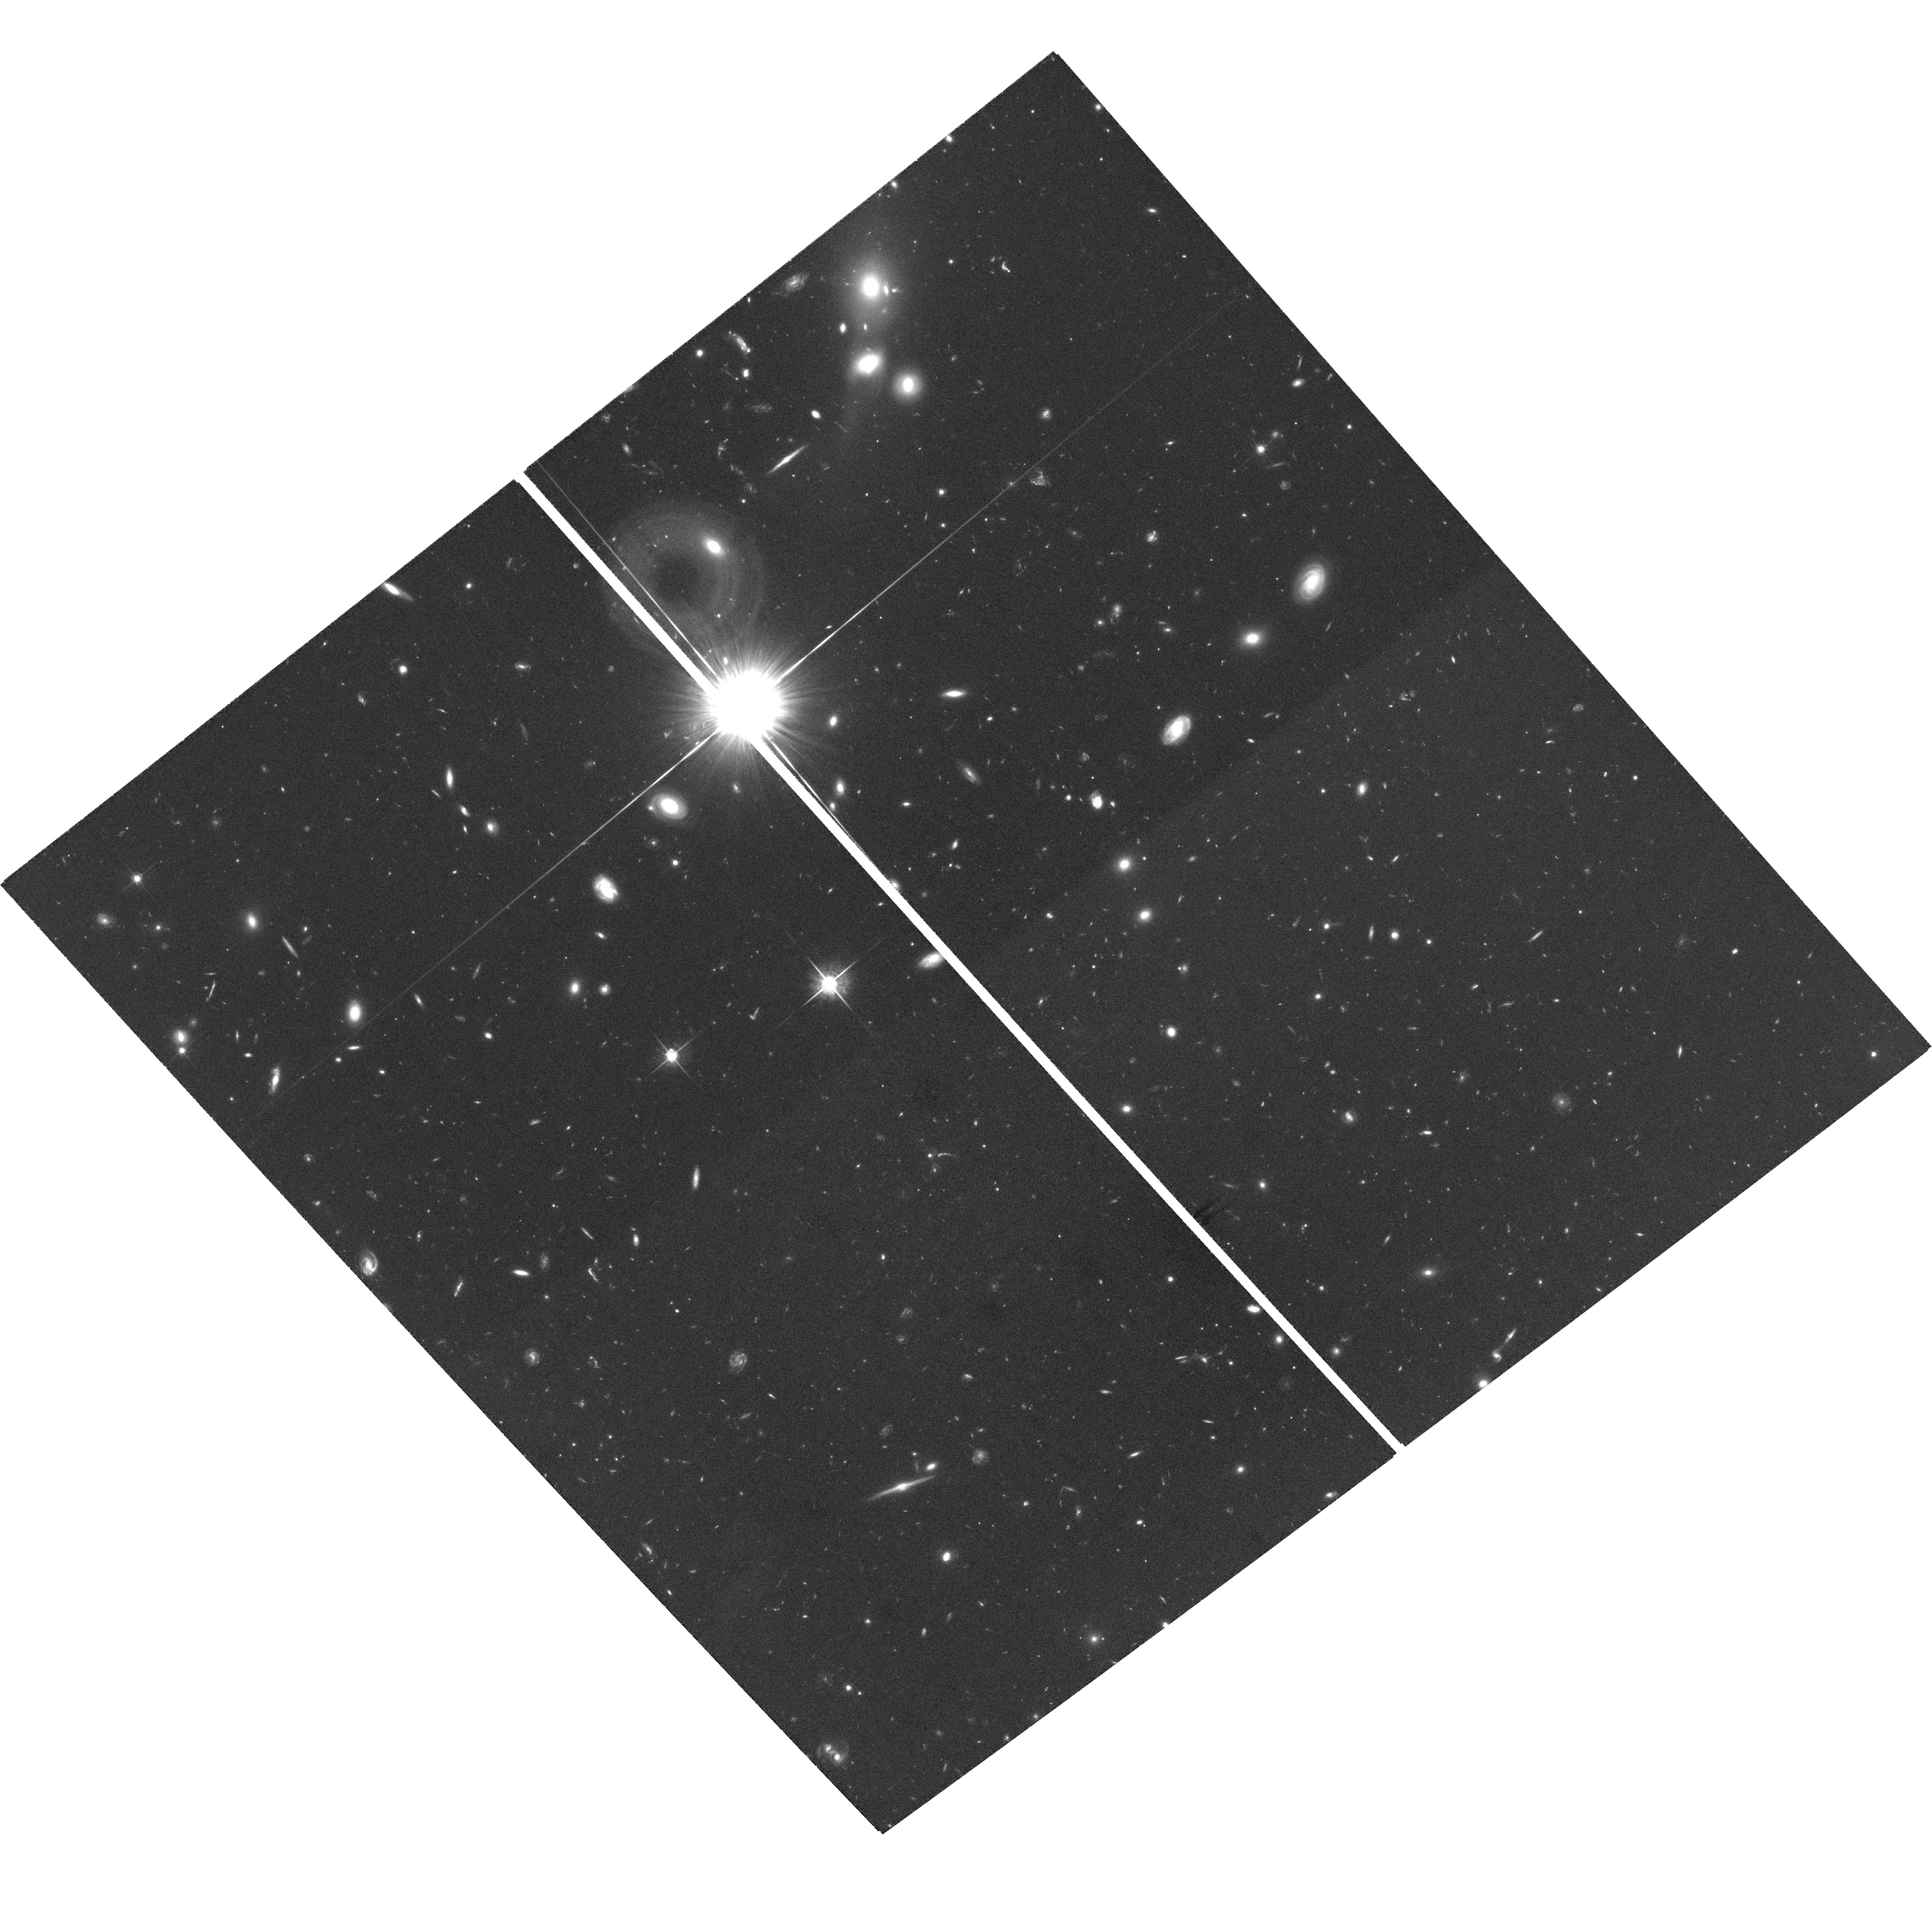
Target: PSS1159+1337
Instrument: ACS/WFC
Filter: F775W
Exposure: 2.6 h
Observation ID: hst_10417_02_acs_wfc_f775w_j96x02

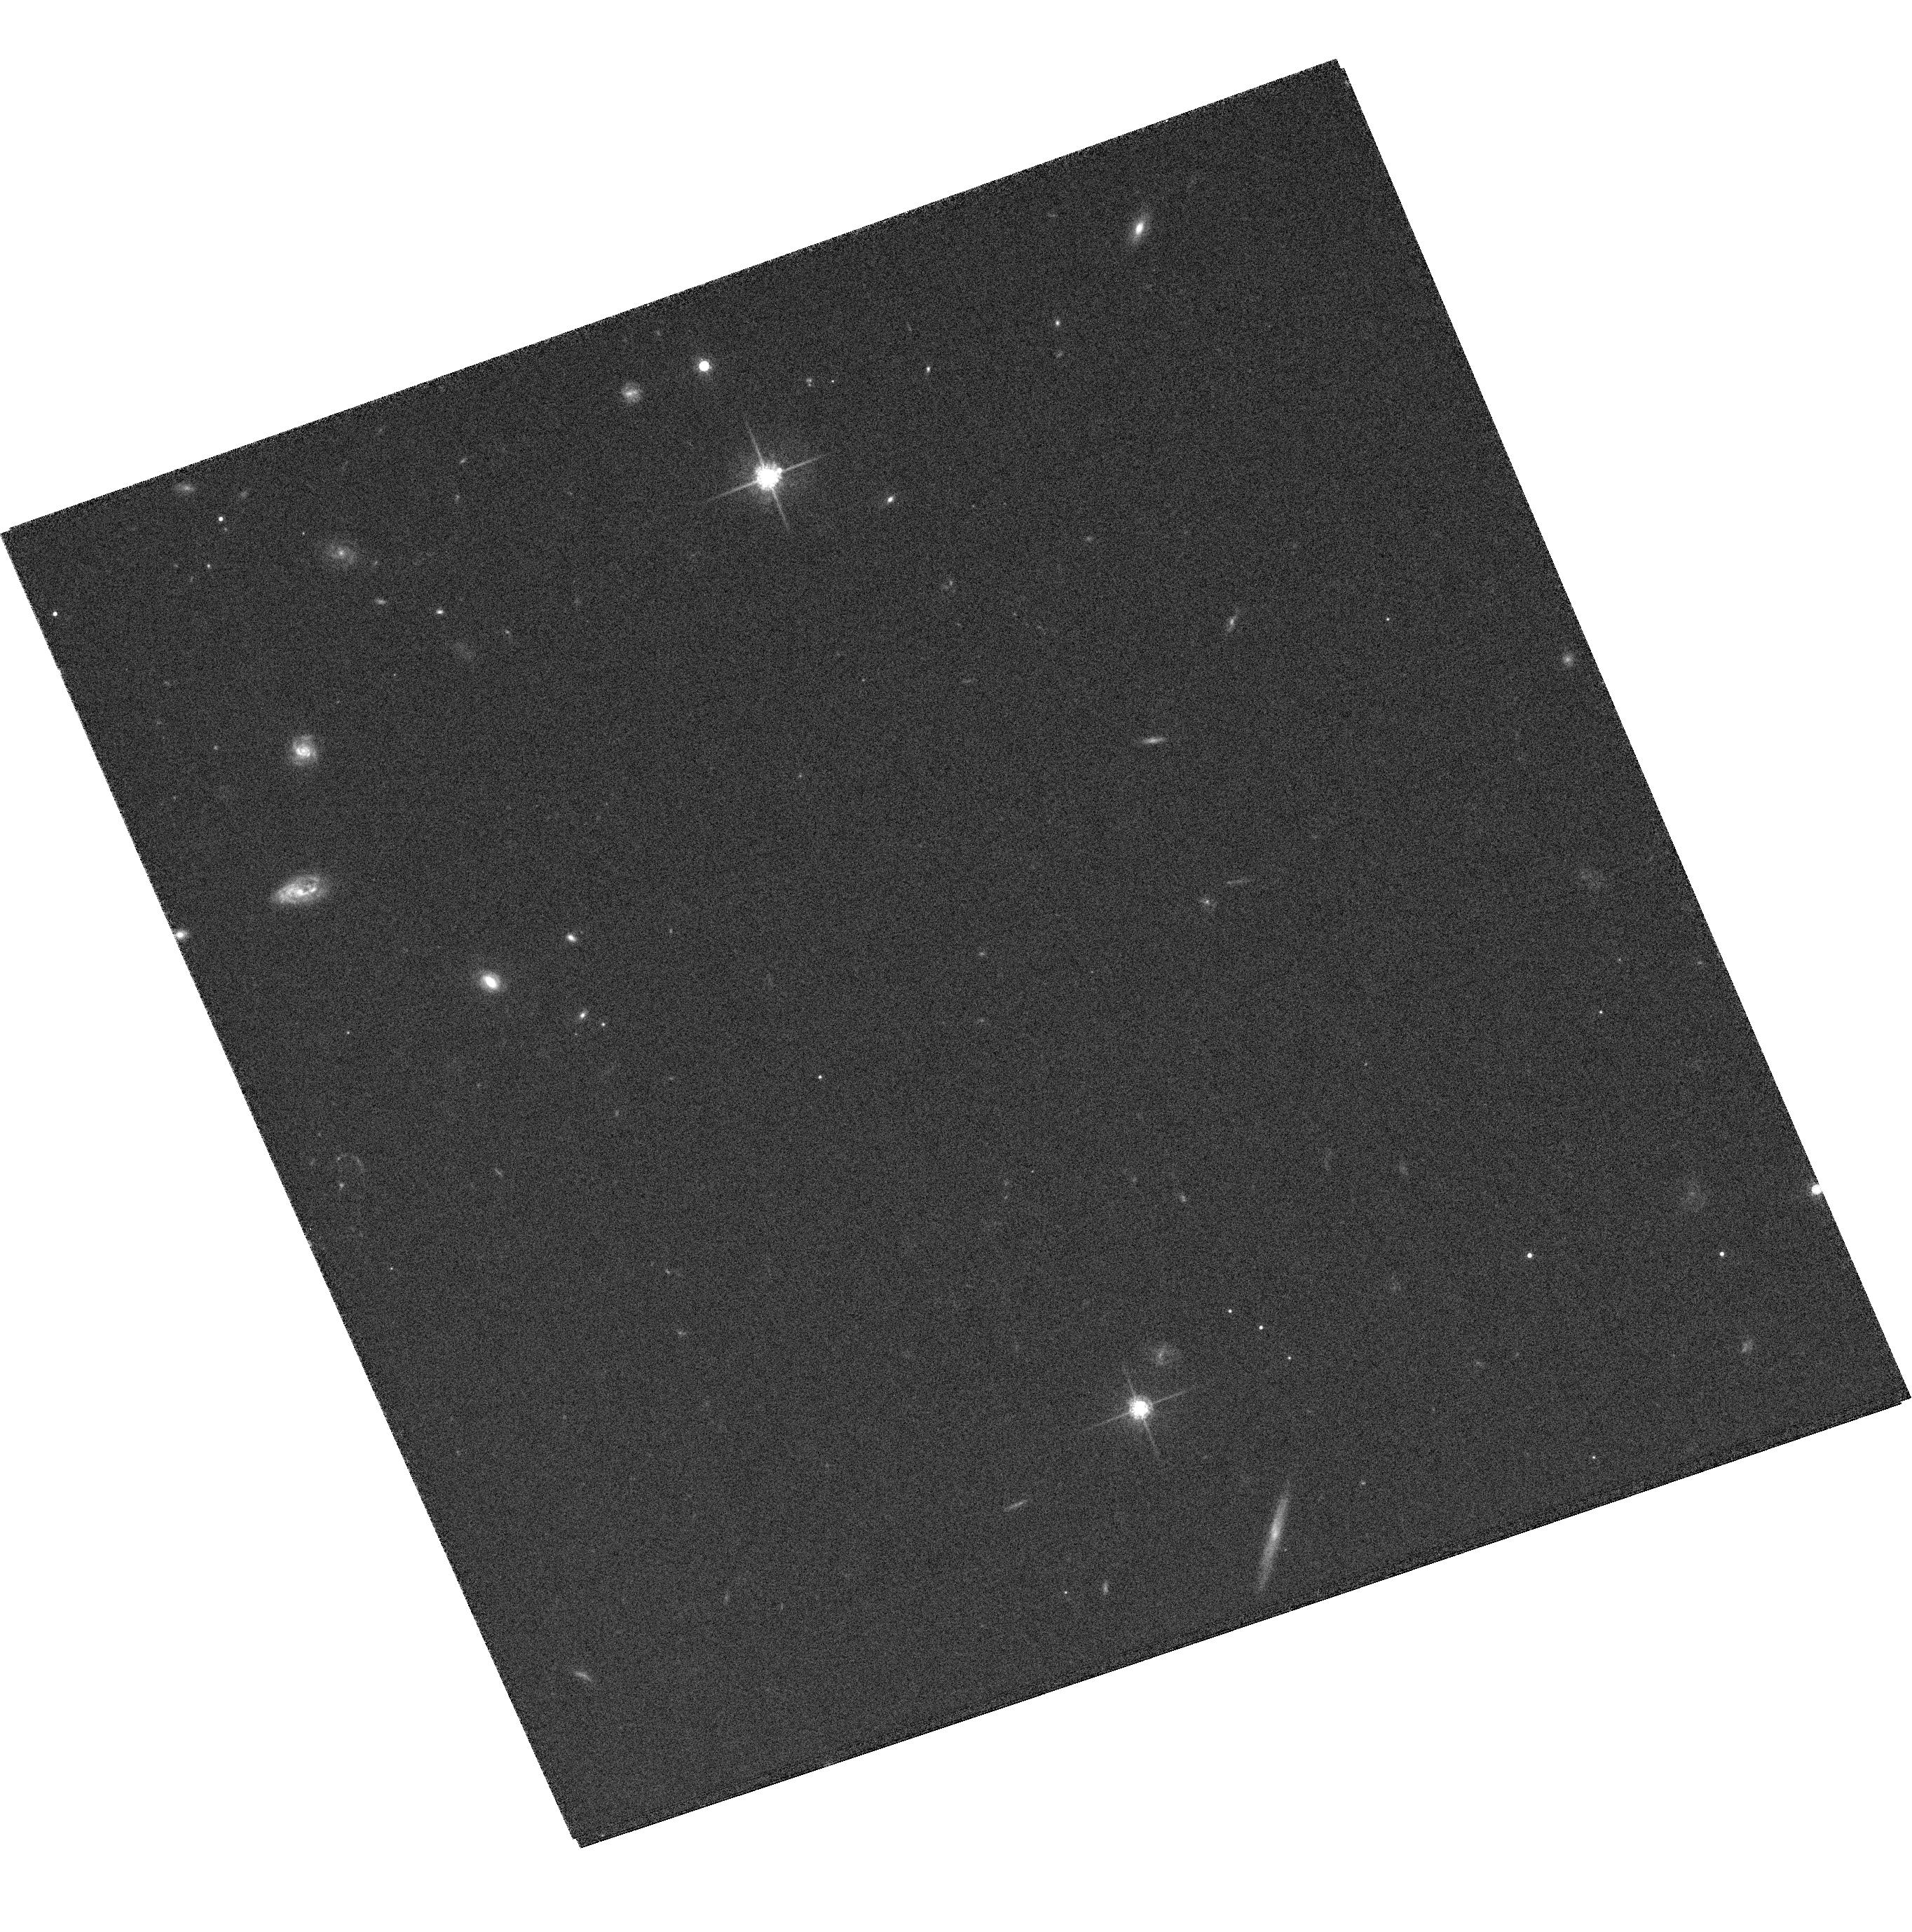
Target: SDSSJ1332+0009-CALIBRATION
Instrument: ACS/WFC
Filter: F775W
Exposure: 20 min
Observation ID: hst_10417_07_acs_wfc_f775w_j96x07

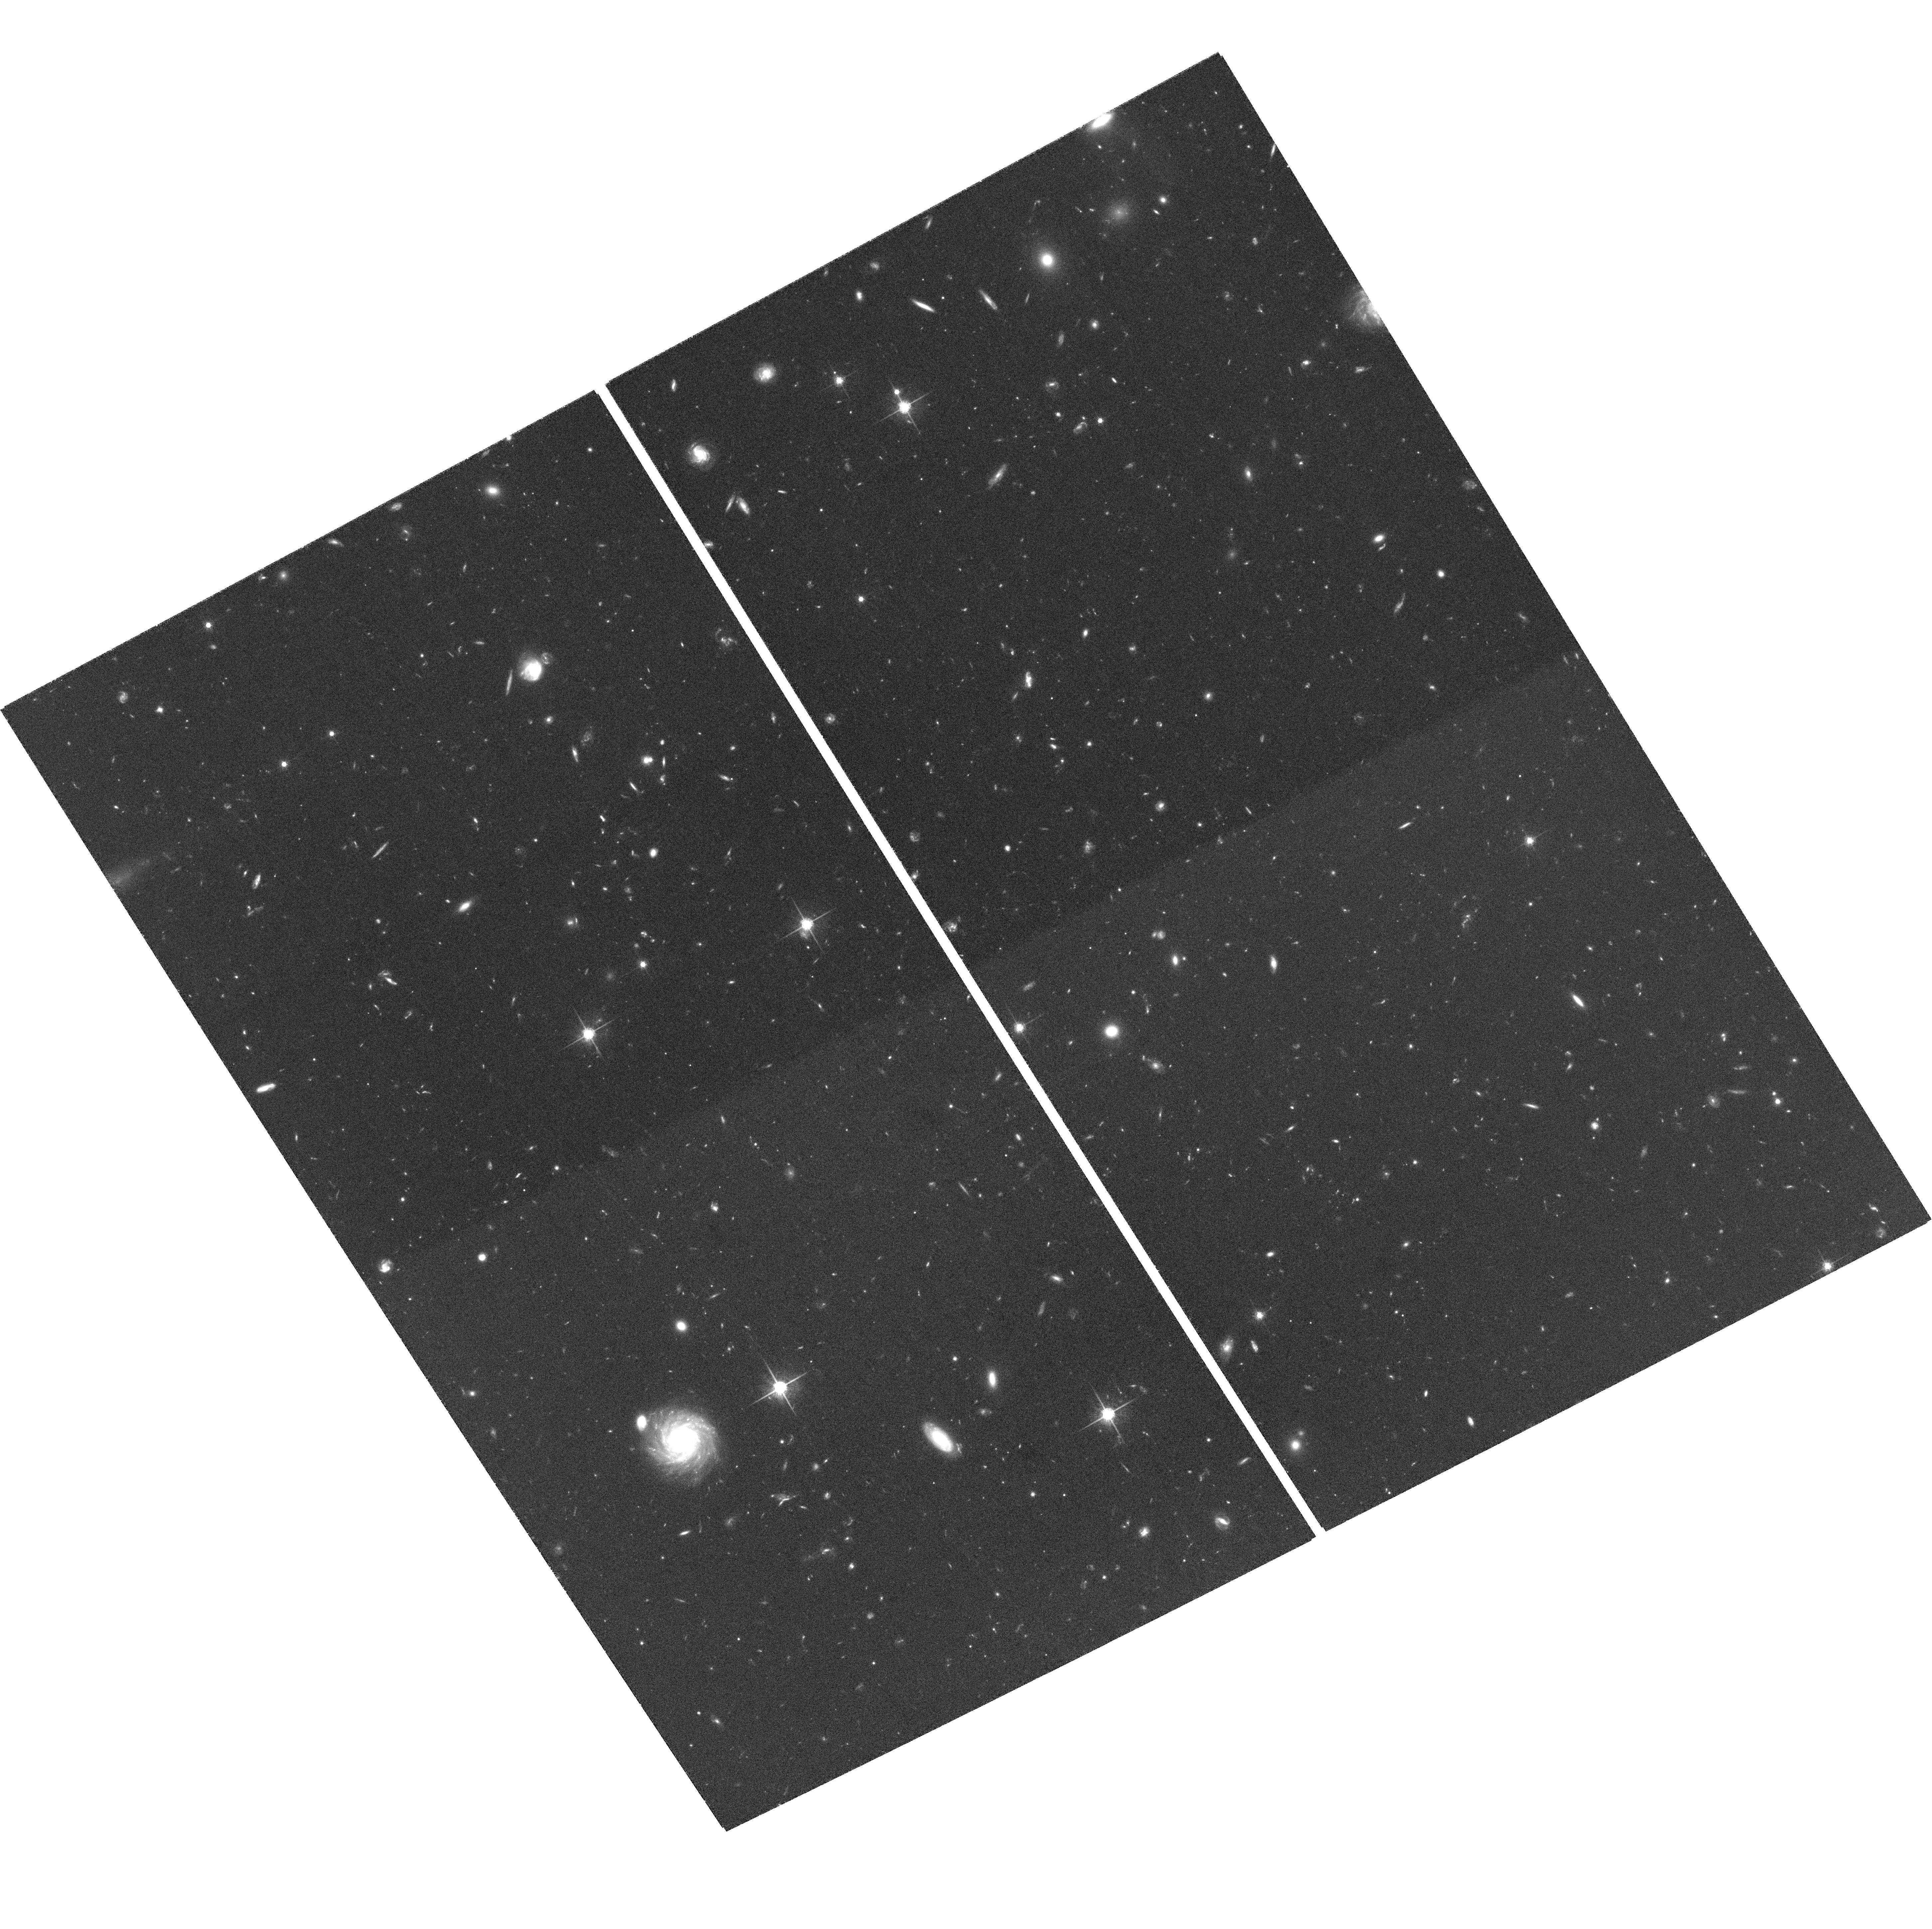
Target: BR1202-0725
Instrument: ACS/WFC
Filter: F775W
Exposure: 2.6 h
Observation ID: hst_10417_03_acs_wfc_f775w_j96x03

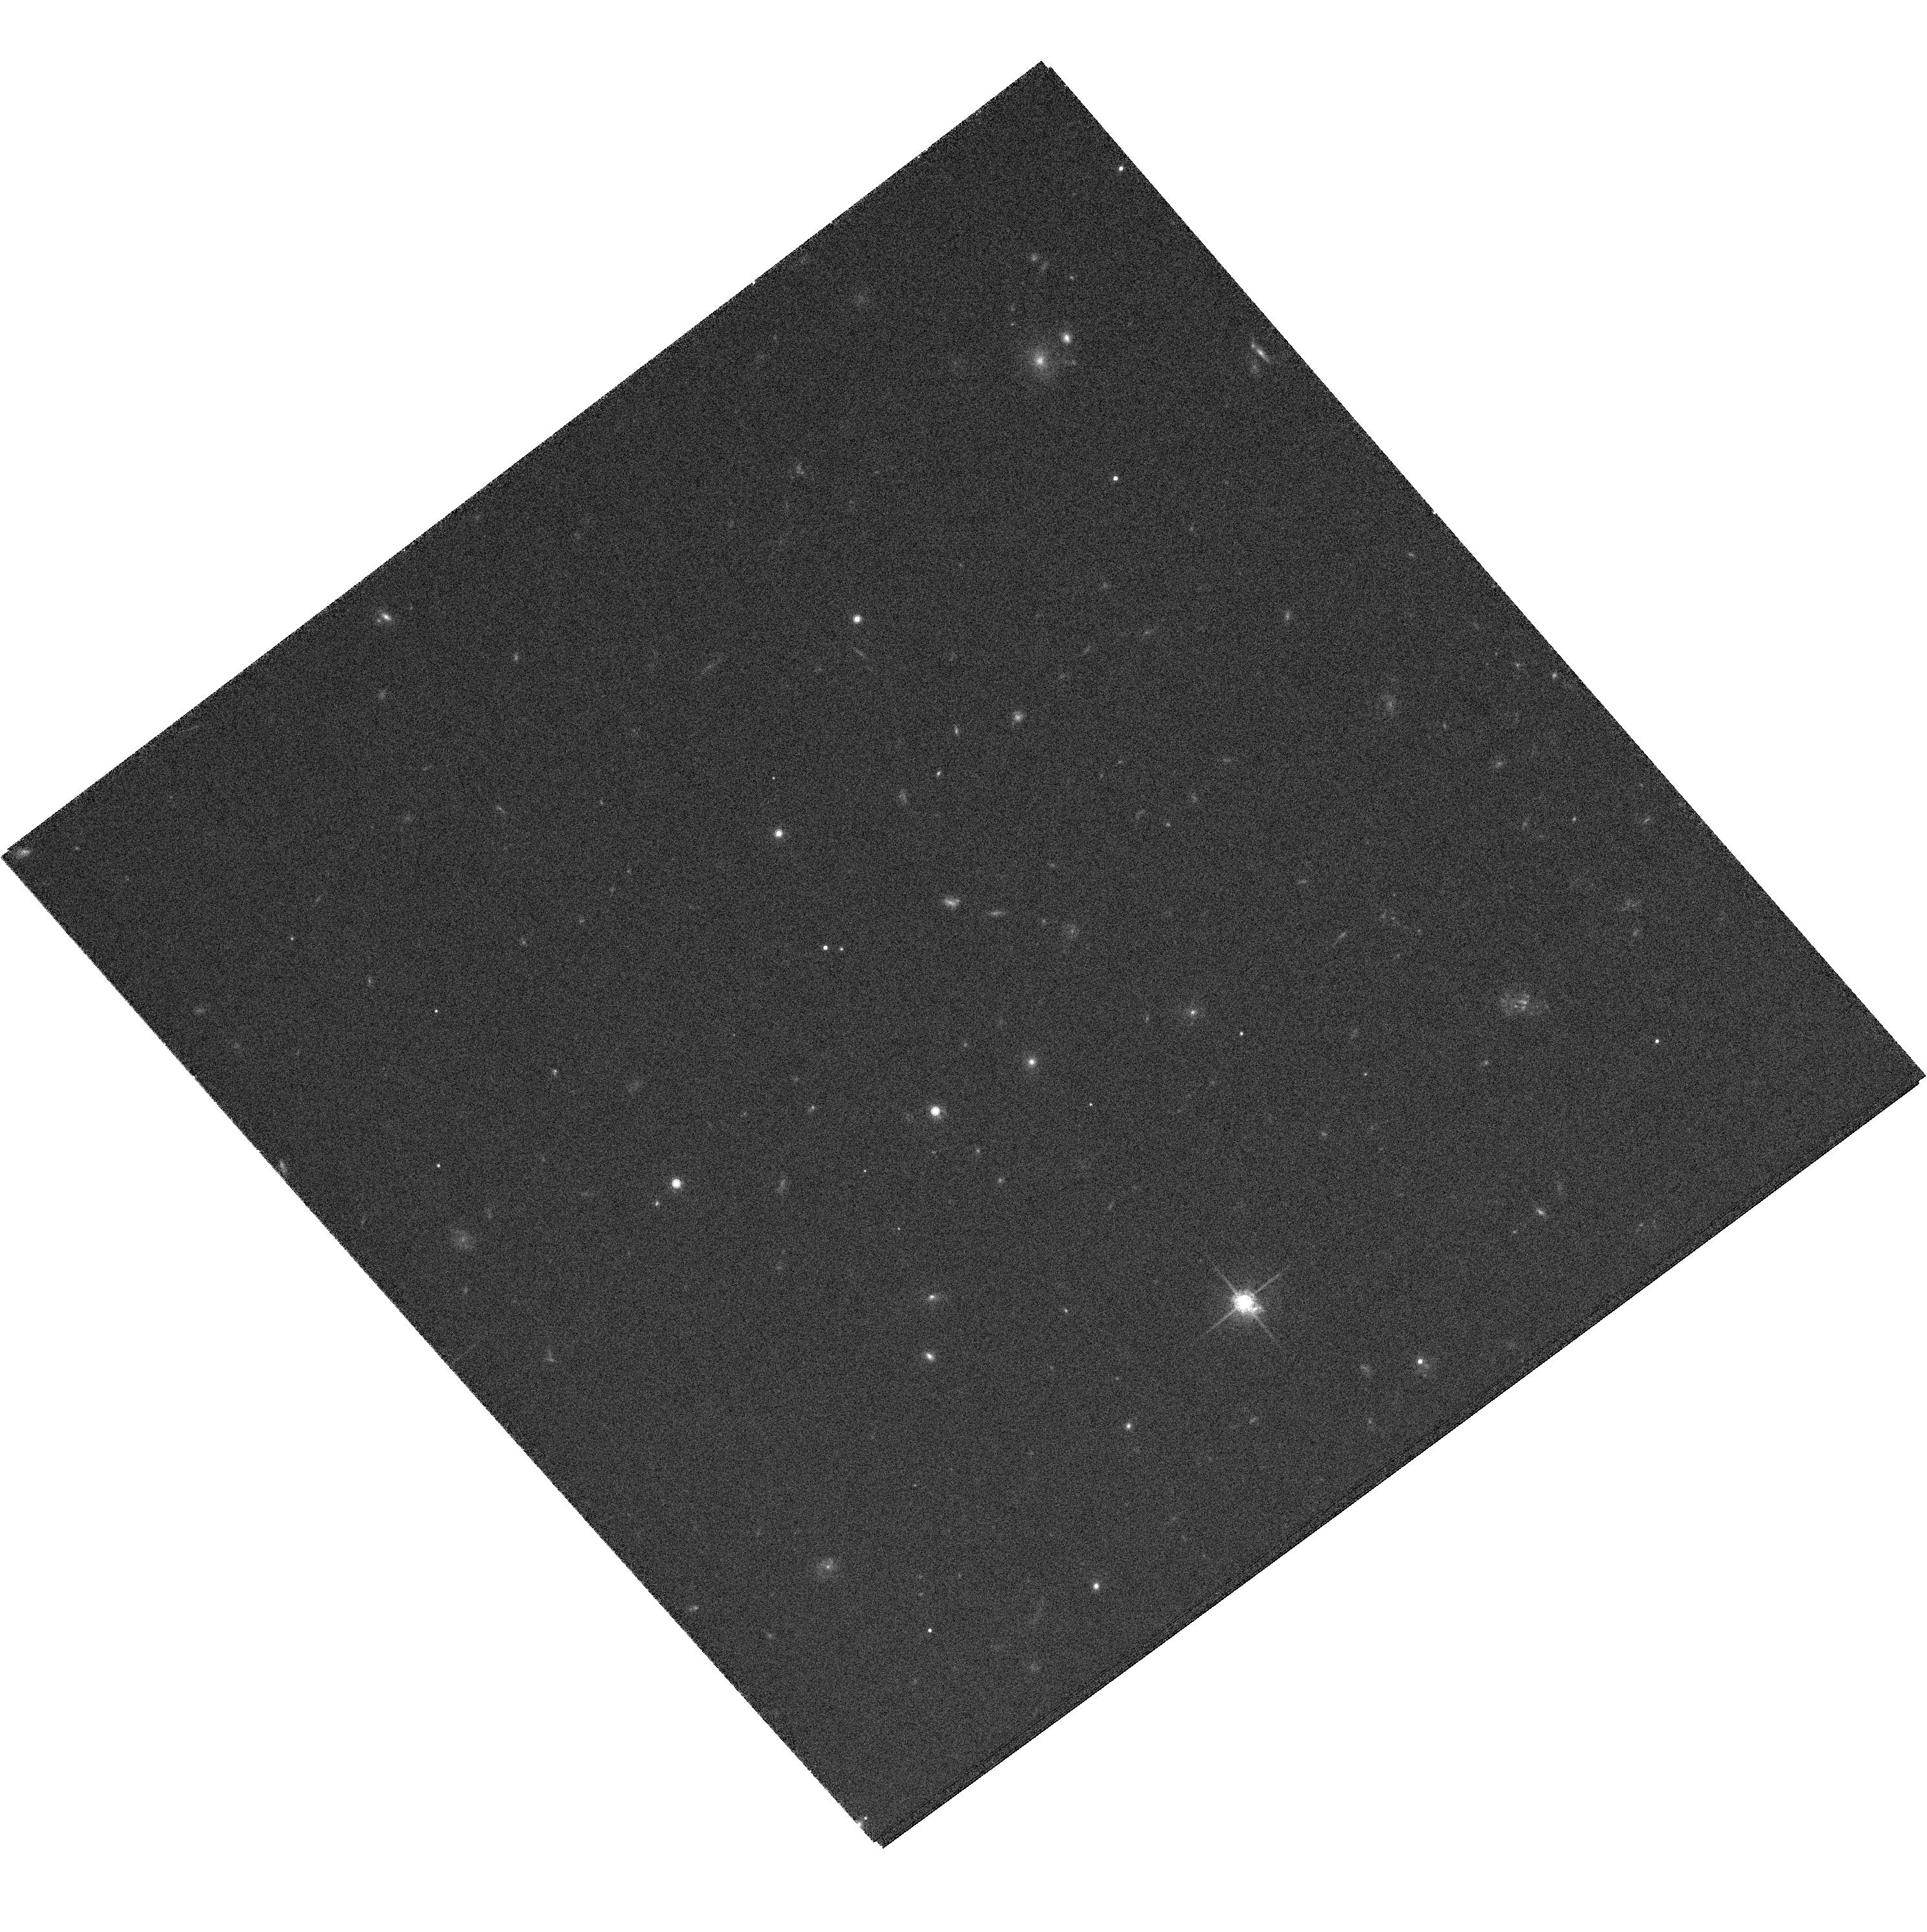
Target: SDSSJ1400-0031-CALIBRATION
Instrument: ACS/WFC
Filter: F775W
Exposure: 20 min
Observation ID: hst_10417_06_acs_wfc_f775w_j96x06

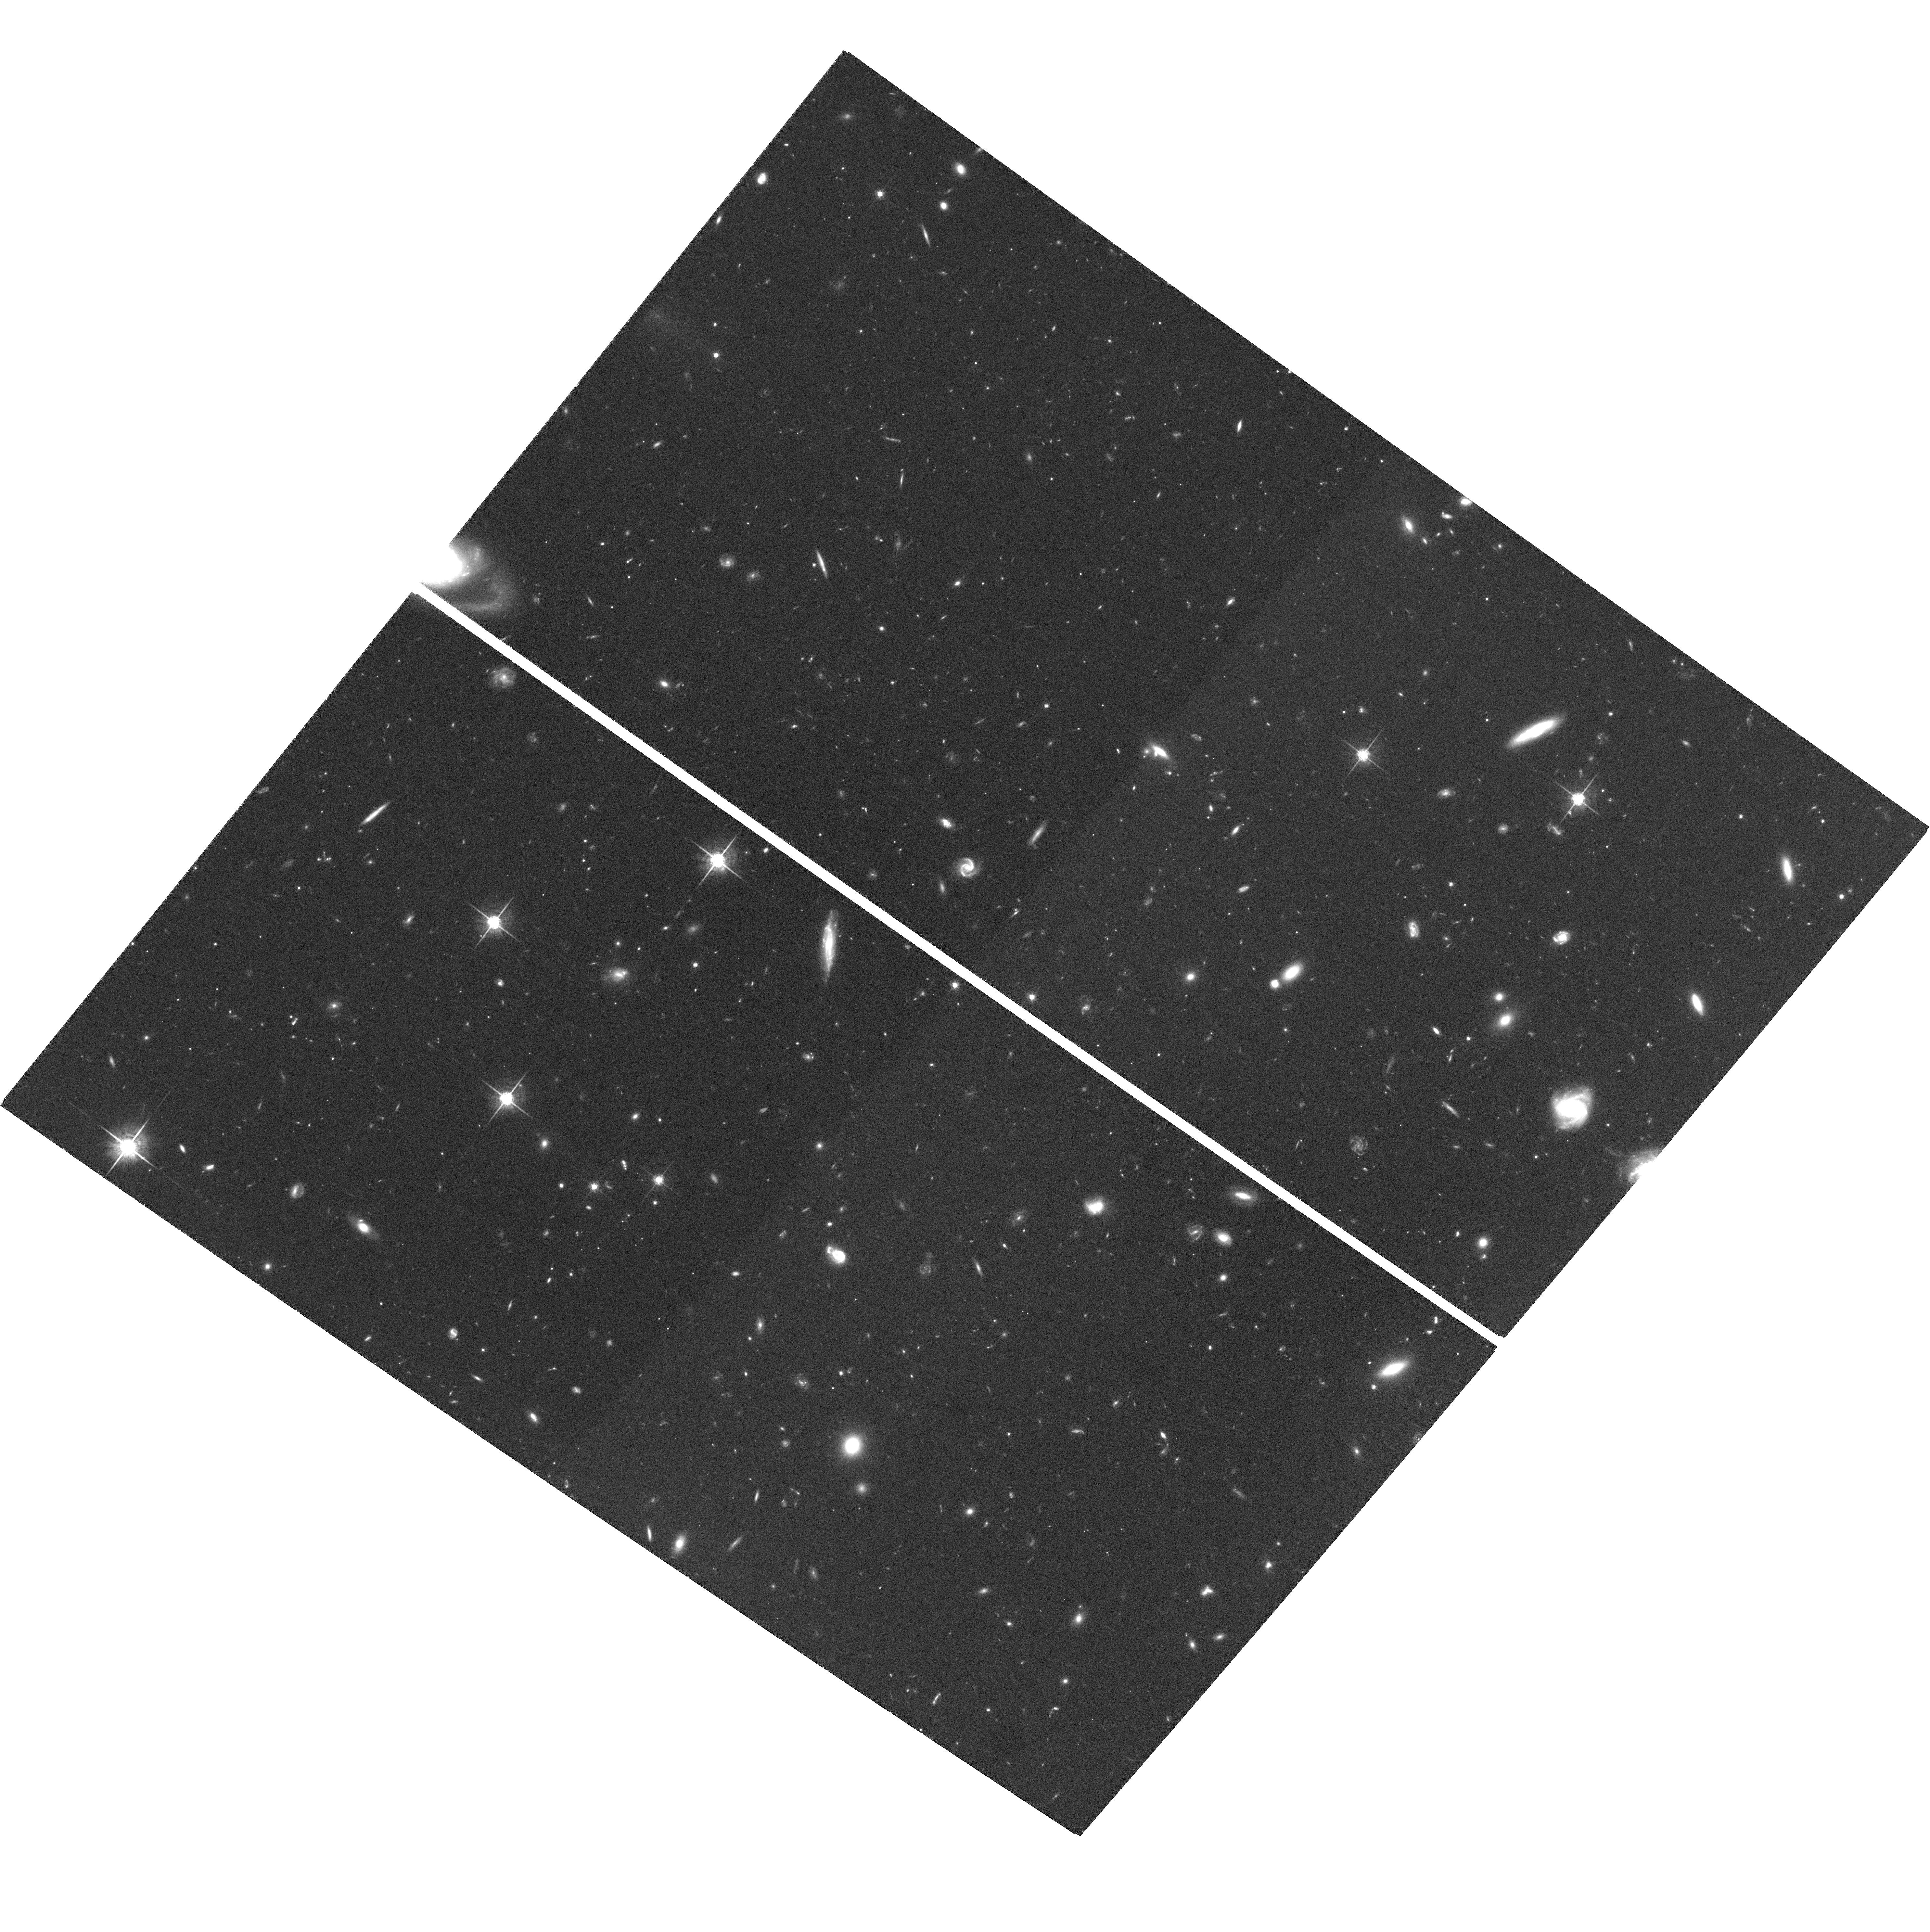
Target: SDSSJ1412-0101
Instrument: ACS/WFC
Filter: F775W
Exposure: 2.8 h
Observation ID: hst_10417_04_acs_wfc_f775w_j96x04

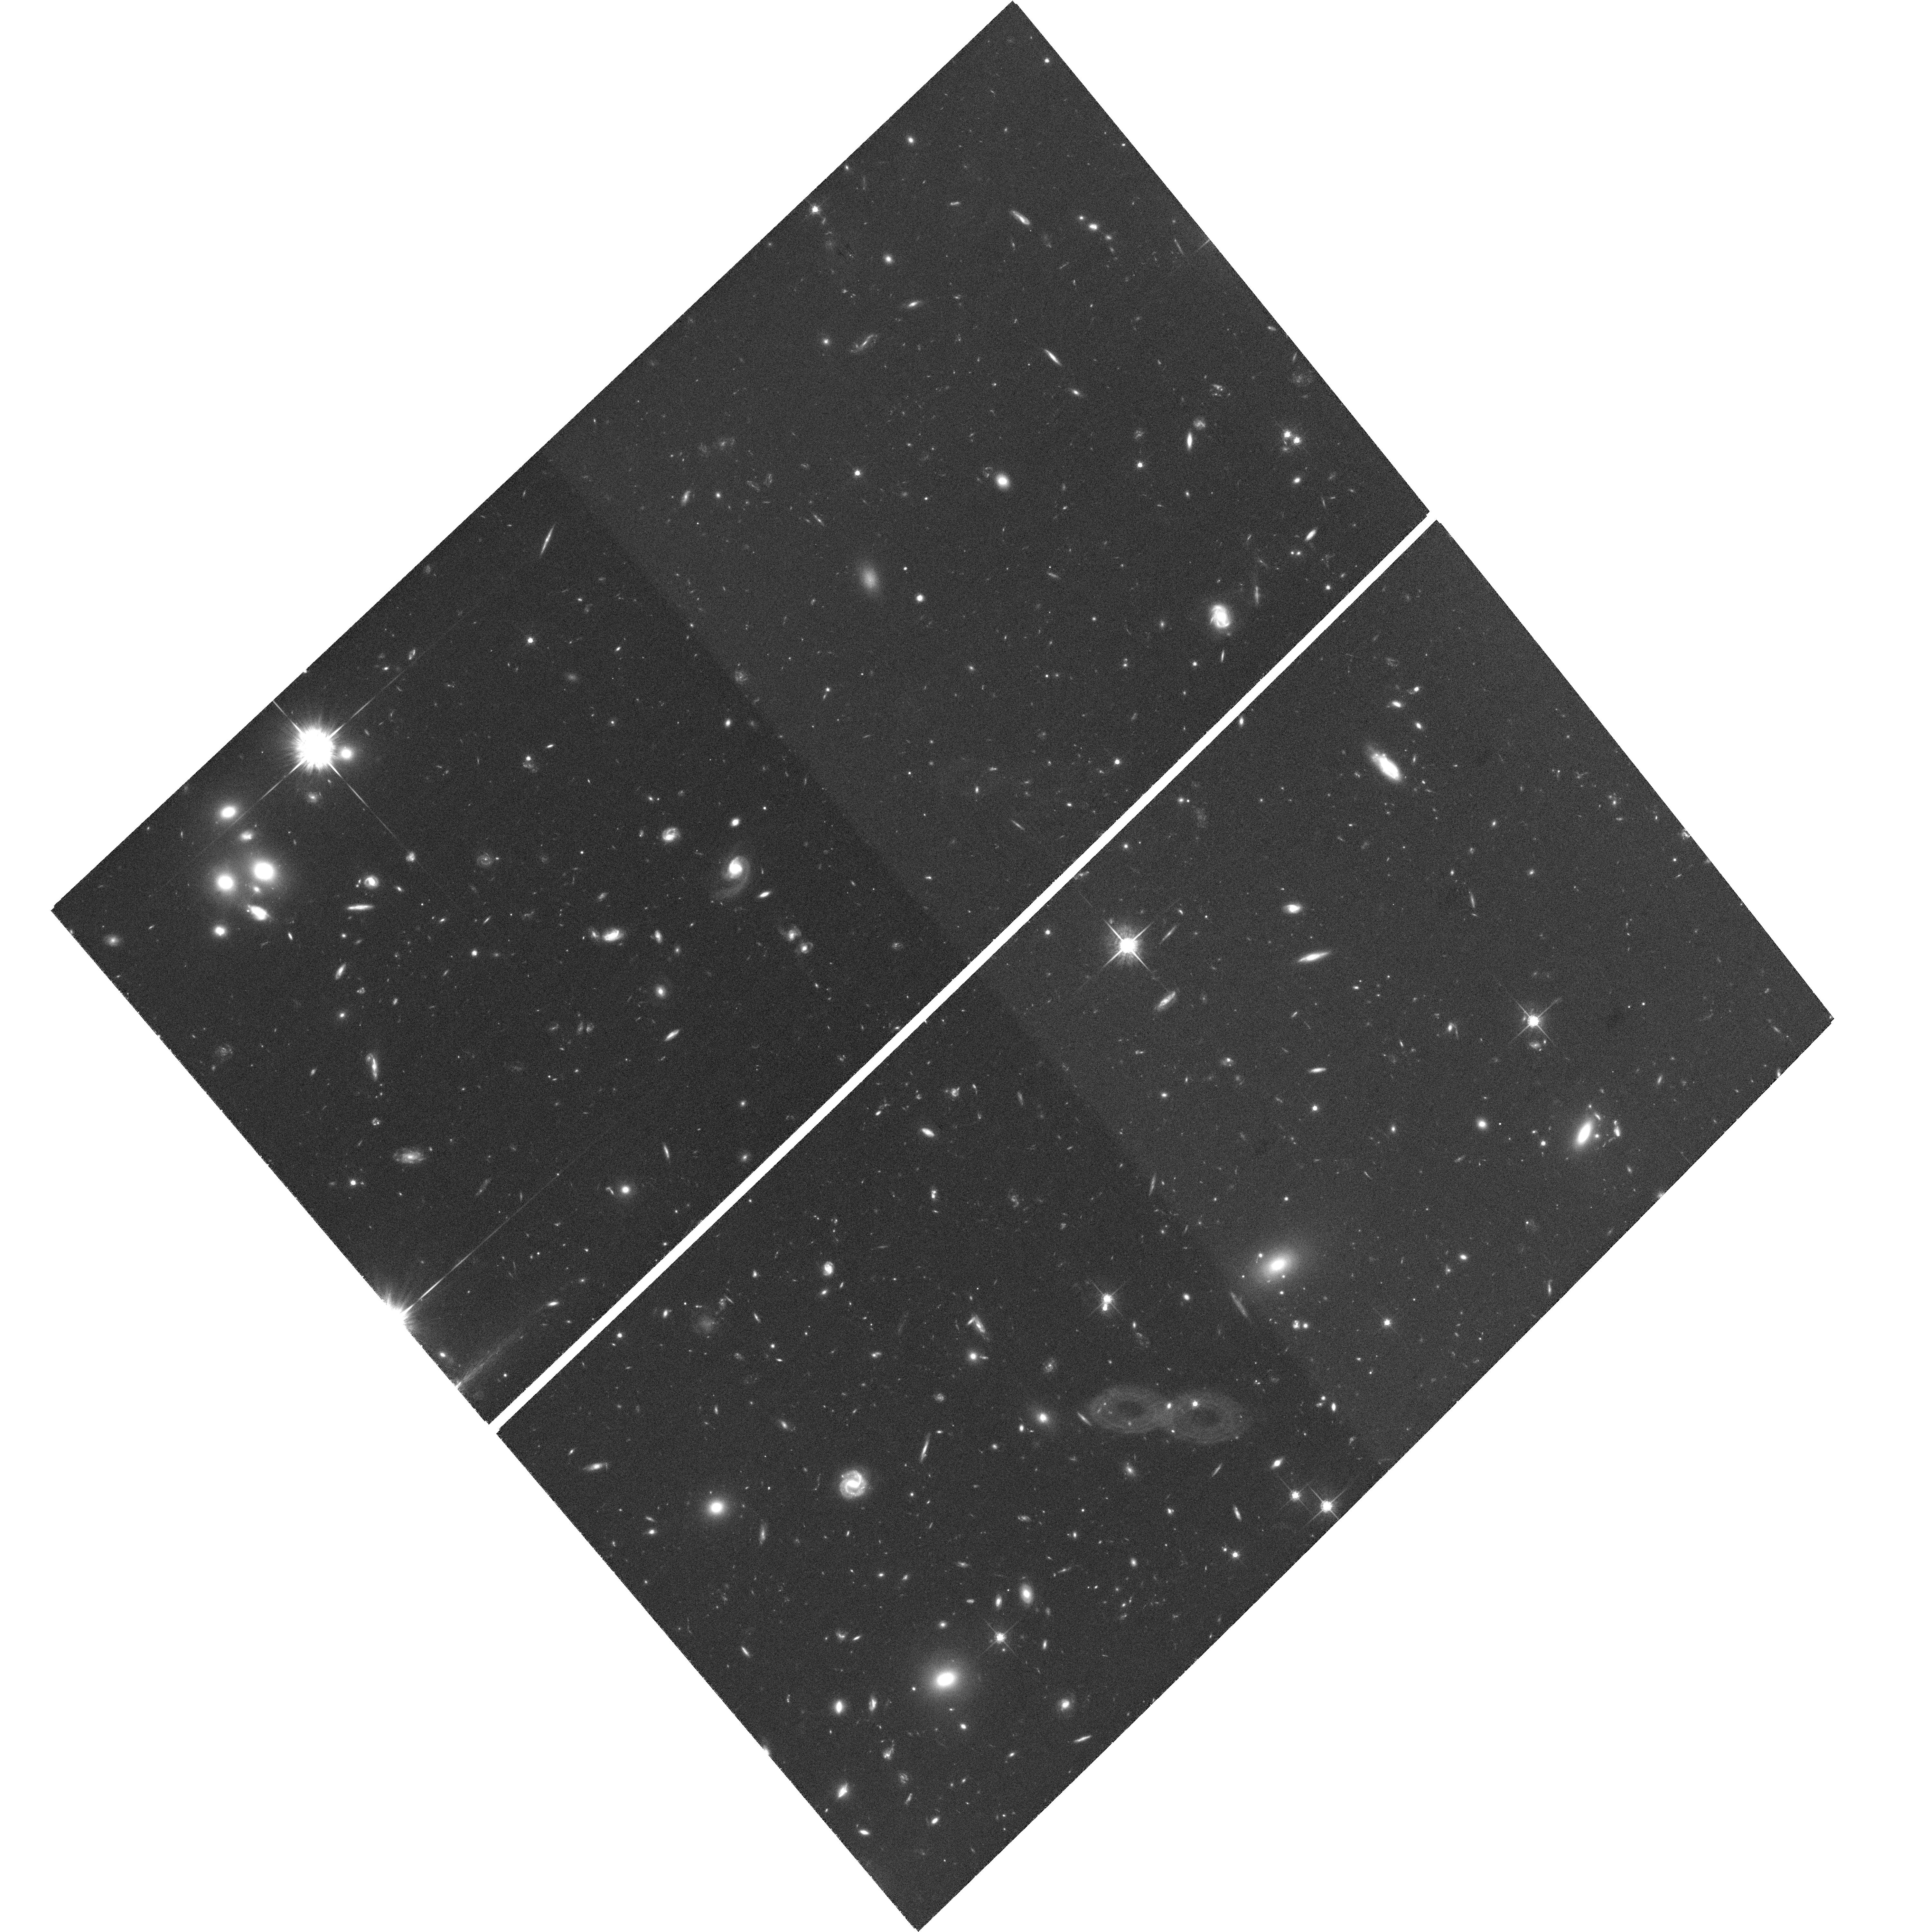
Target: PS2322+1944
Instrument: ACS/WFC
Filter: F775W
Exposure: 2.5 h
Observation ID: hst_10417_05_acs_wfc_f775w_j96x05

Host Galaxies and Environments of the Most Massive Black Holes in the Early Universe (PI: Fan, Xiaohui)

The existence of luminous quasars with billion solar mass black holes at high redshift poses important questions about the relation between the formation and evolution of the earliest galaxies and quasars in the universe: how could these high-redshift black holes accrete matter so quickly and so efficiently? Is the quasar phase connected to the formation of galactic bulge in the earliest epoch? Was the black hole-bulge mass relation observed locally already established at high-redshift? We will use ACS/WFC to obtain rest-frame UV imaging of five quasars at z~4 with the highest estimated black hole mass, of the order 10 billion solar masses. The goal of the HST observation is to directly detect their host galaxies and to probe their galactic environment. These quasars are likely among the most massive and luminous host galaxies at high-redshift, providing ideal targets for direct detection. The rest-frame UV properties measured with HST will be combined with rest-frame optical, mid to far-IR oberservations of these quasars to measure the star-formation rate, to estimate the stellar age and mass of the host galaxy, and to probe the quasar/starburst connection, quasar triggering mechanism and relation between black hole and bulge formation at the highest possible redshift. One of the targets, PSS 2322+1944 (z=4.17), is a gravitational lensed quasar with a nearly complete Einstein ring in CO emission, providing a unique opportunity to study the small scale structure of a high-redshift quasar host galaxy.